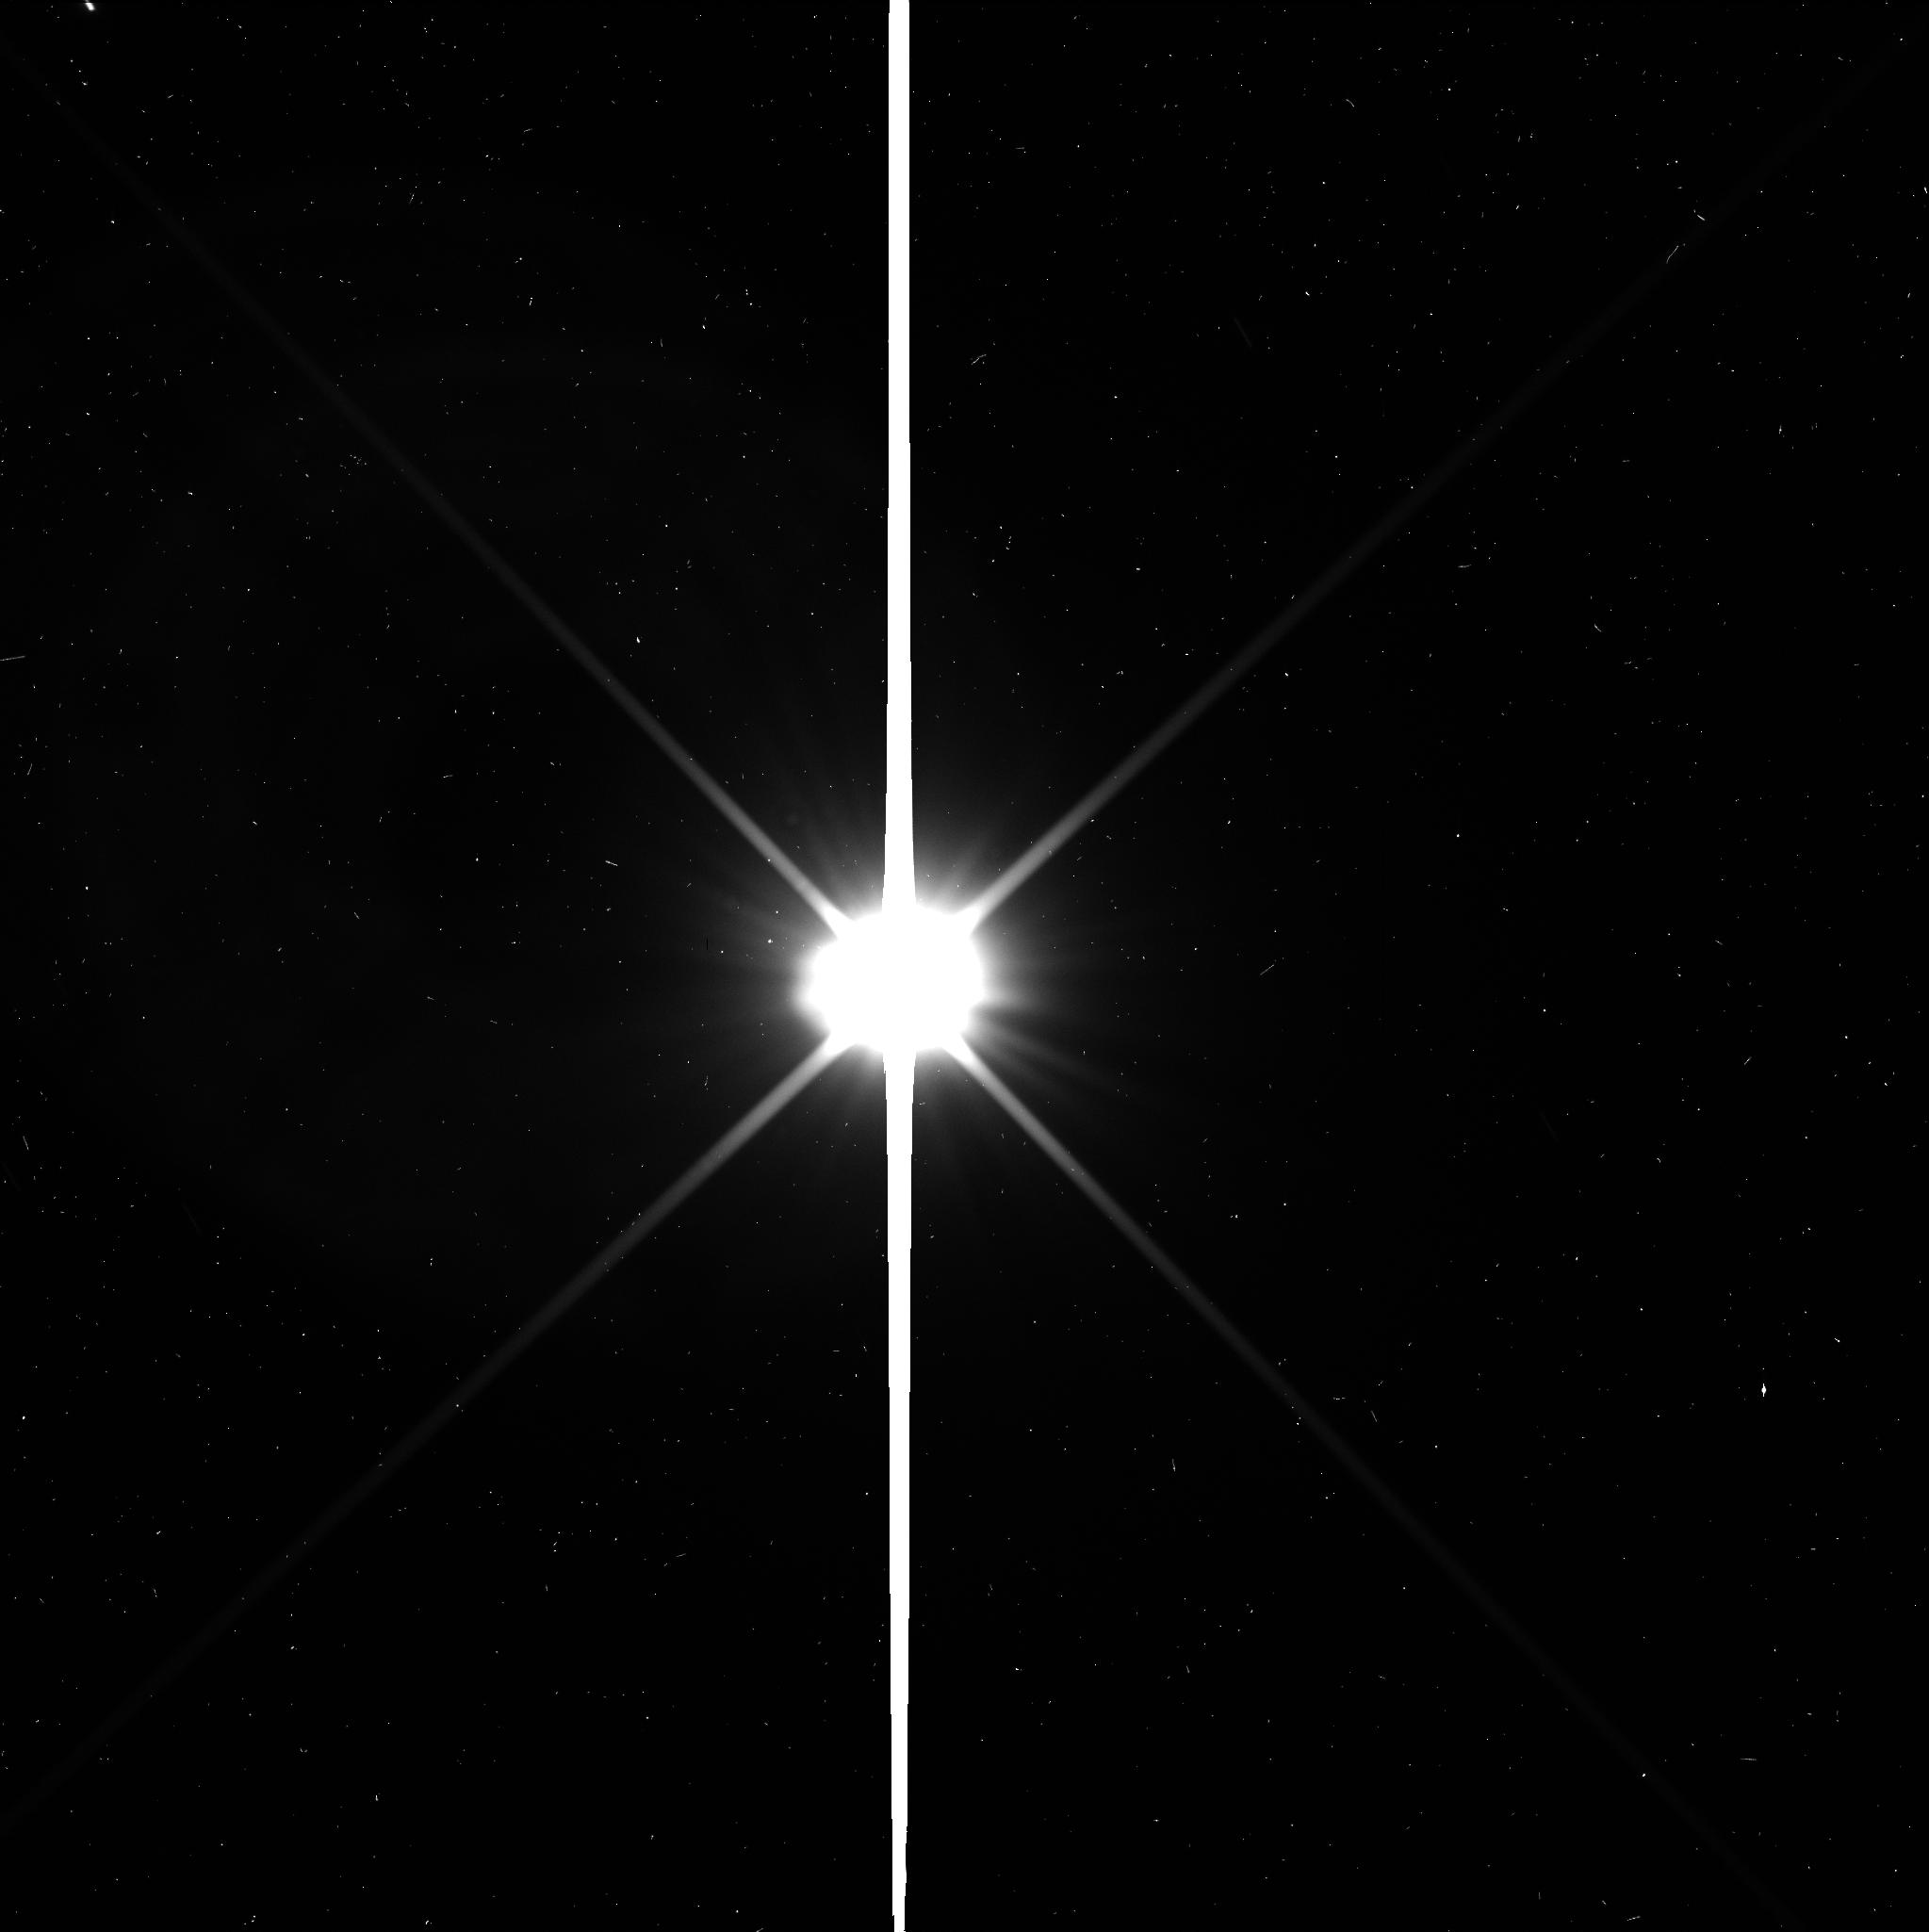
Target: CERES. Instrument: WFC3/UVIS. Filter: F350LP. Exposure: 2 min. Observation ID: icds01doq

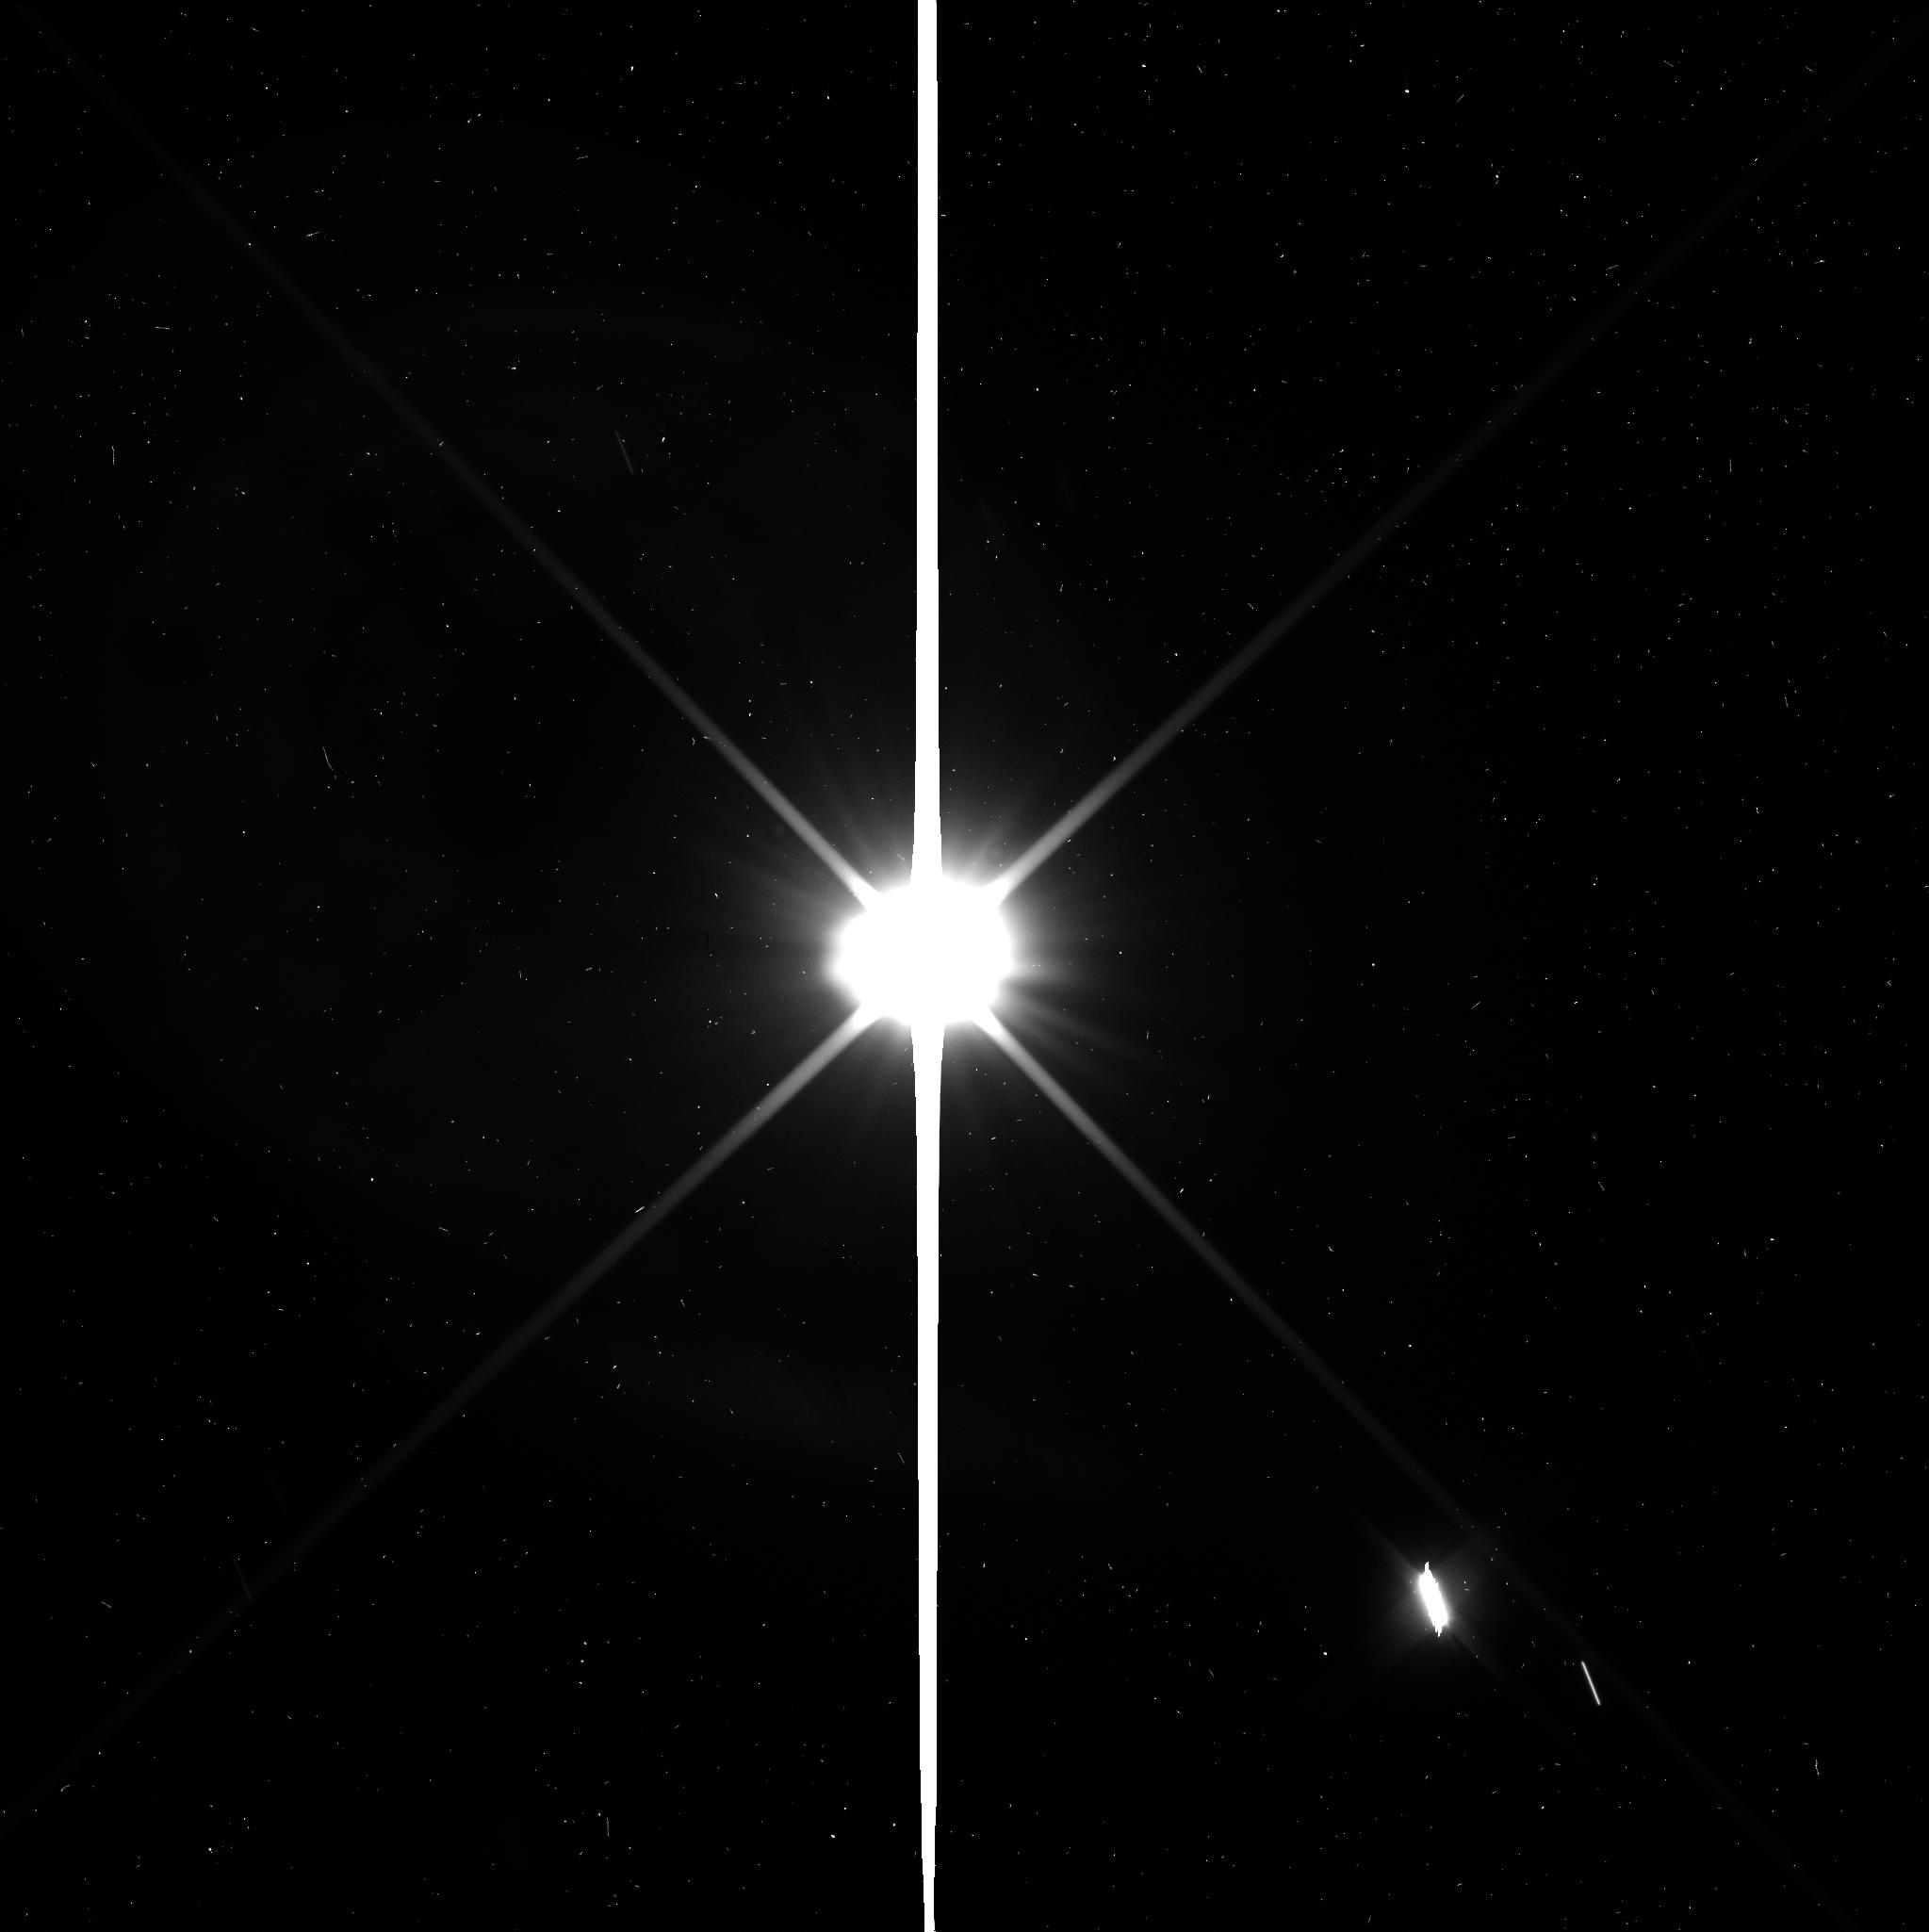
Target: CERES. Instrument: WFC3/UVIS. Filter: F350LP. Exposure: 2 min. Observation ID: icds02jbq

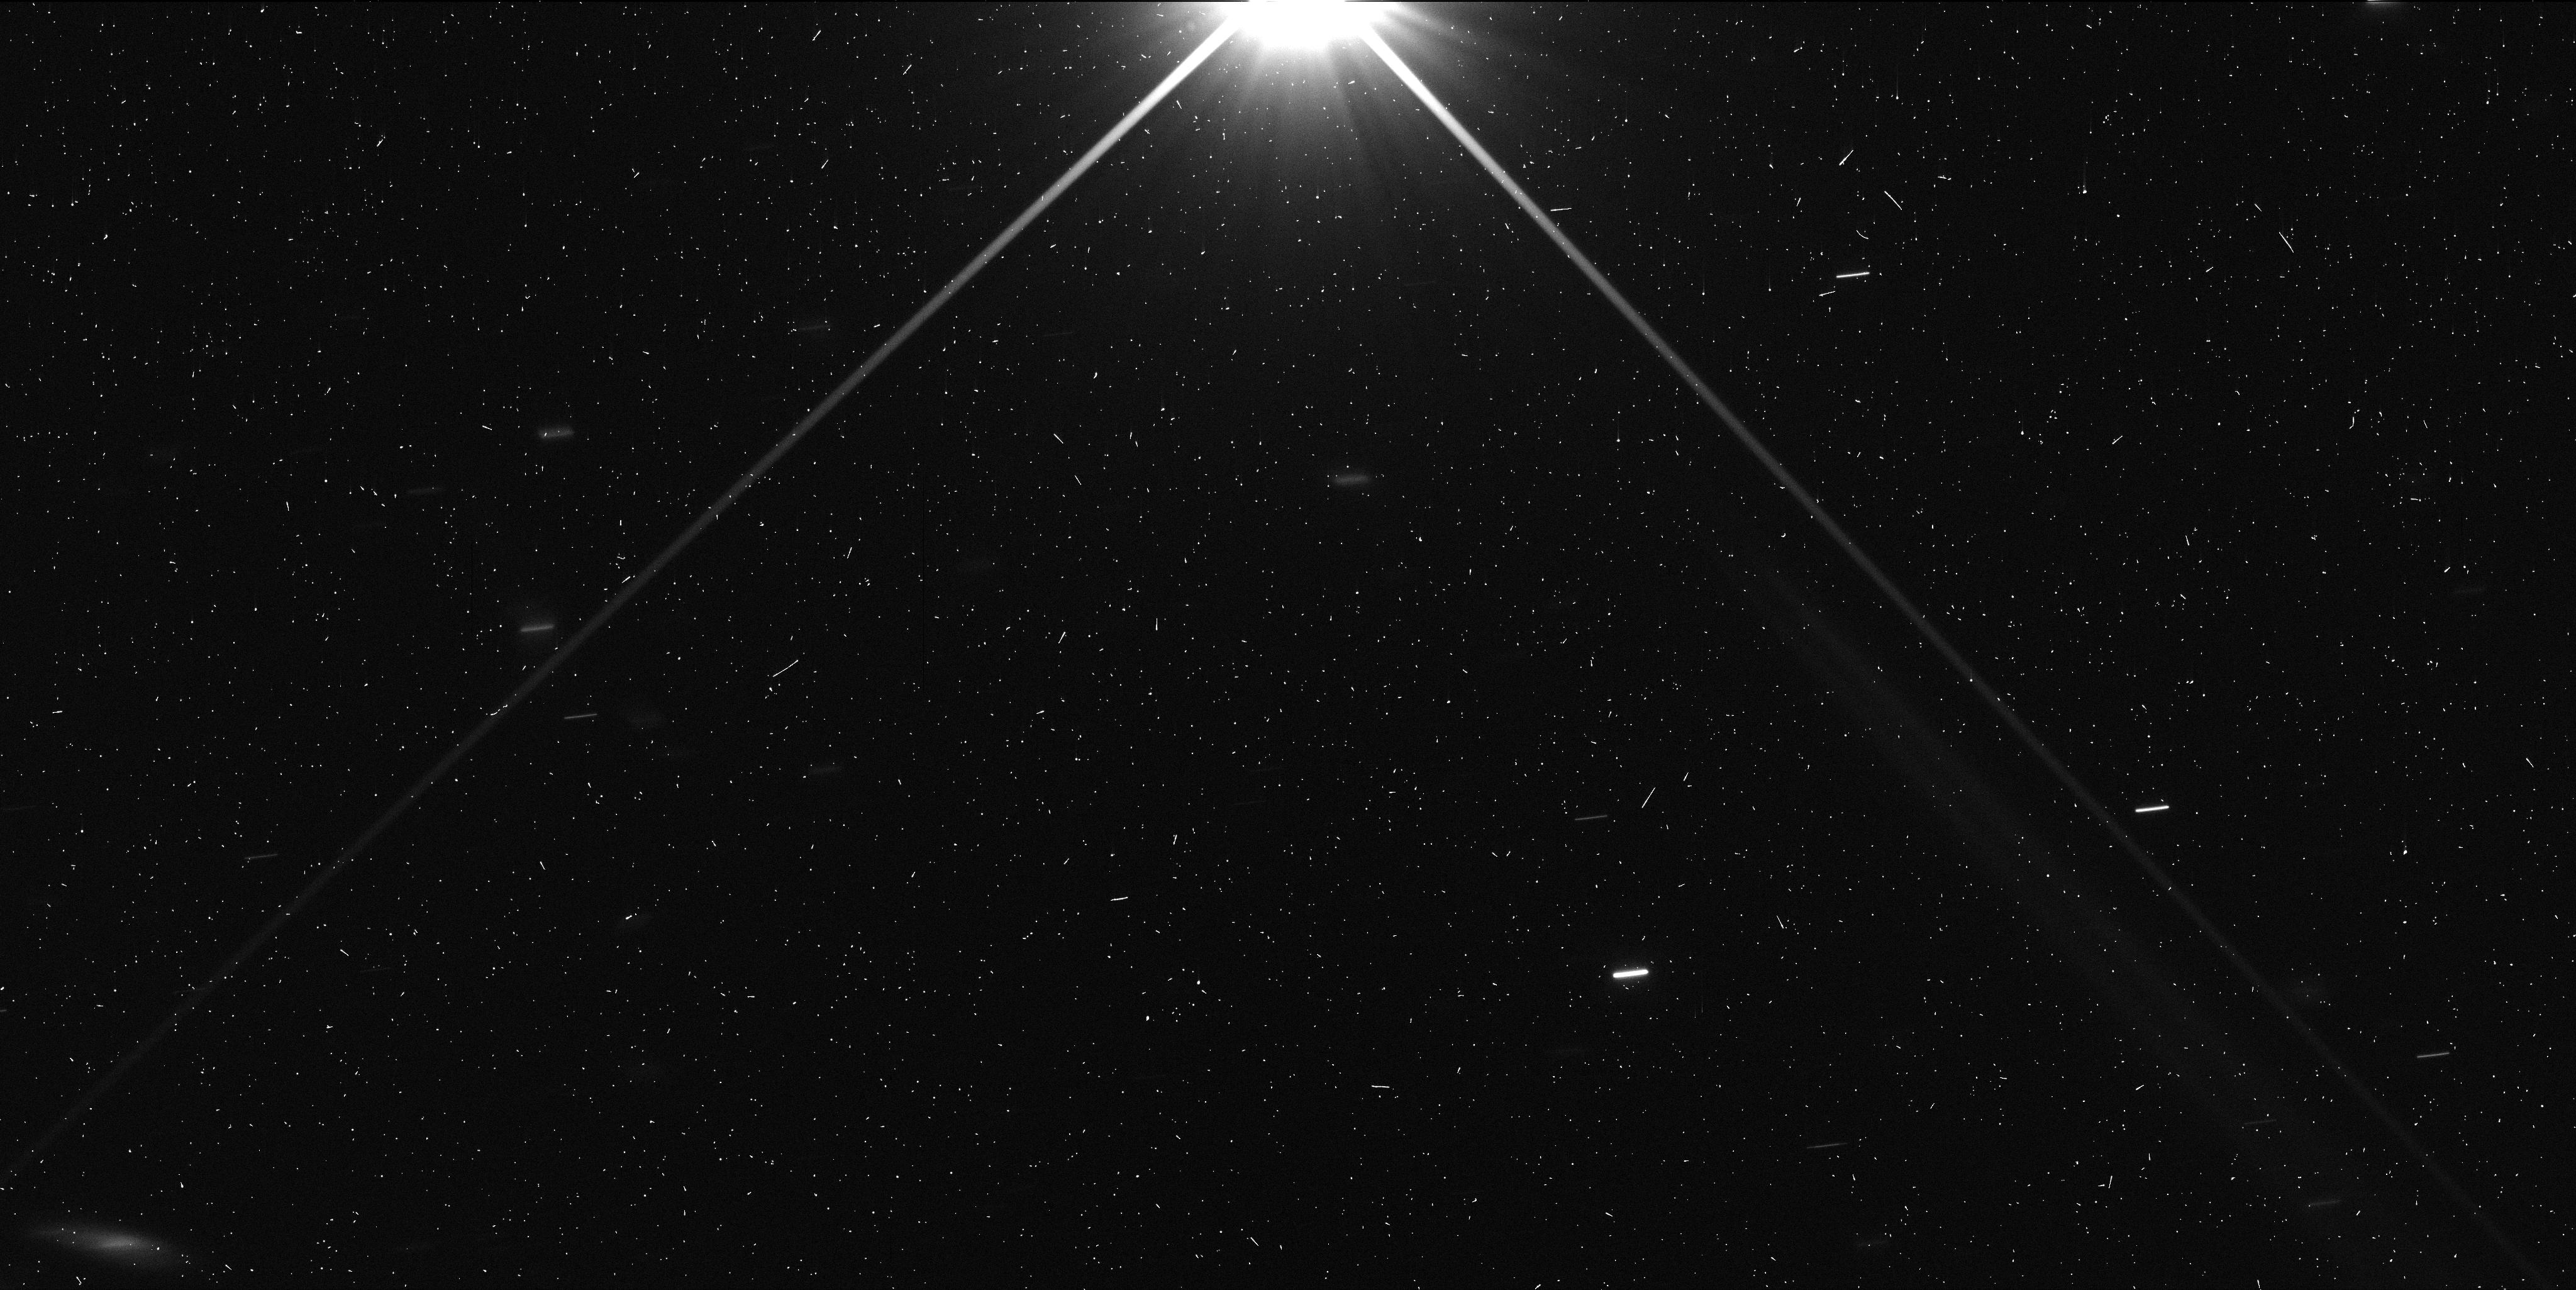
Target: CERES. Instrument: WFC3/UVIS. Filter: F350LP. Exposure: 3 min. Observation ID: icds04e7q

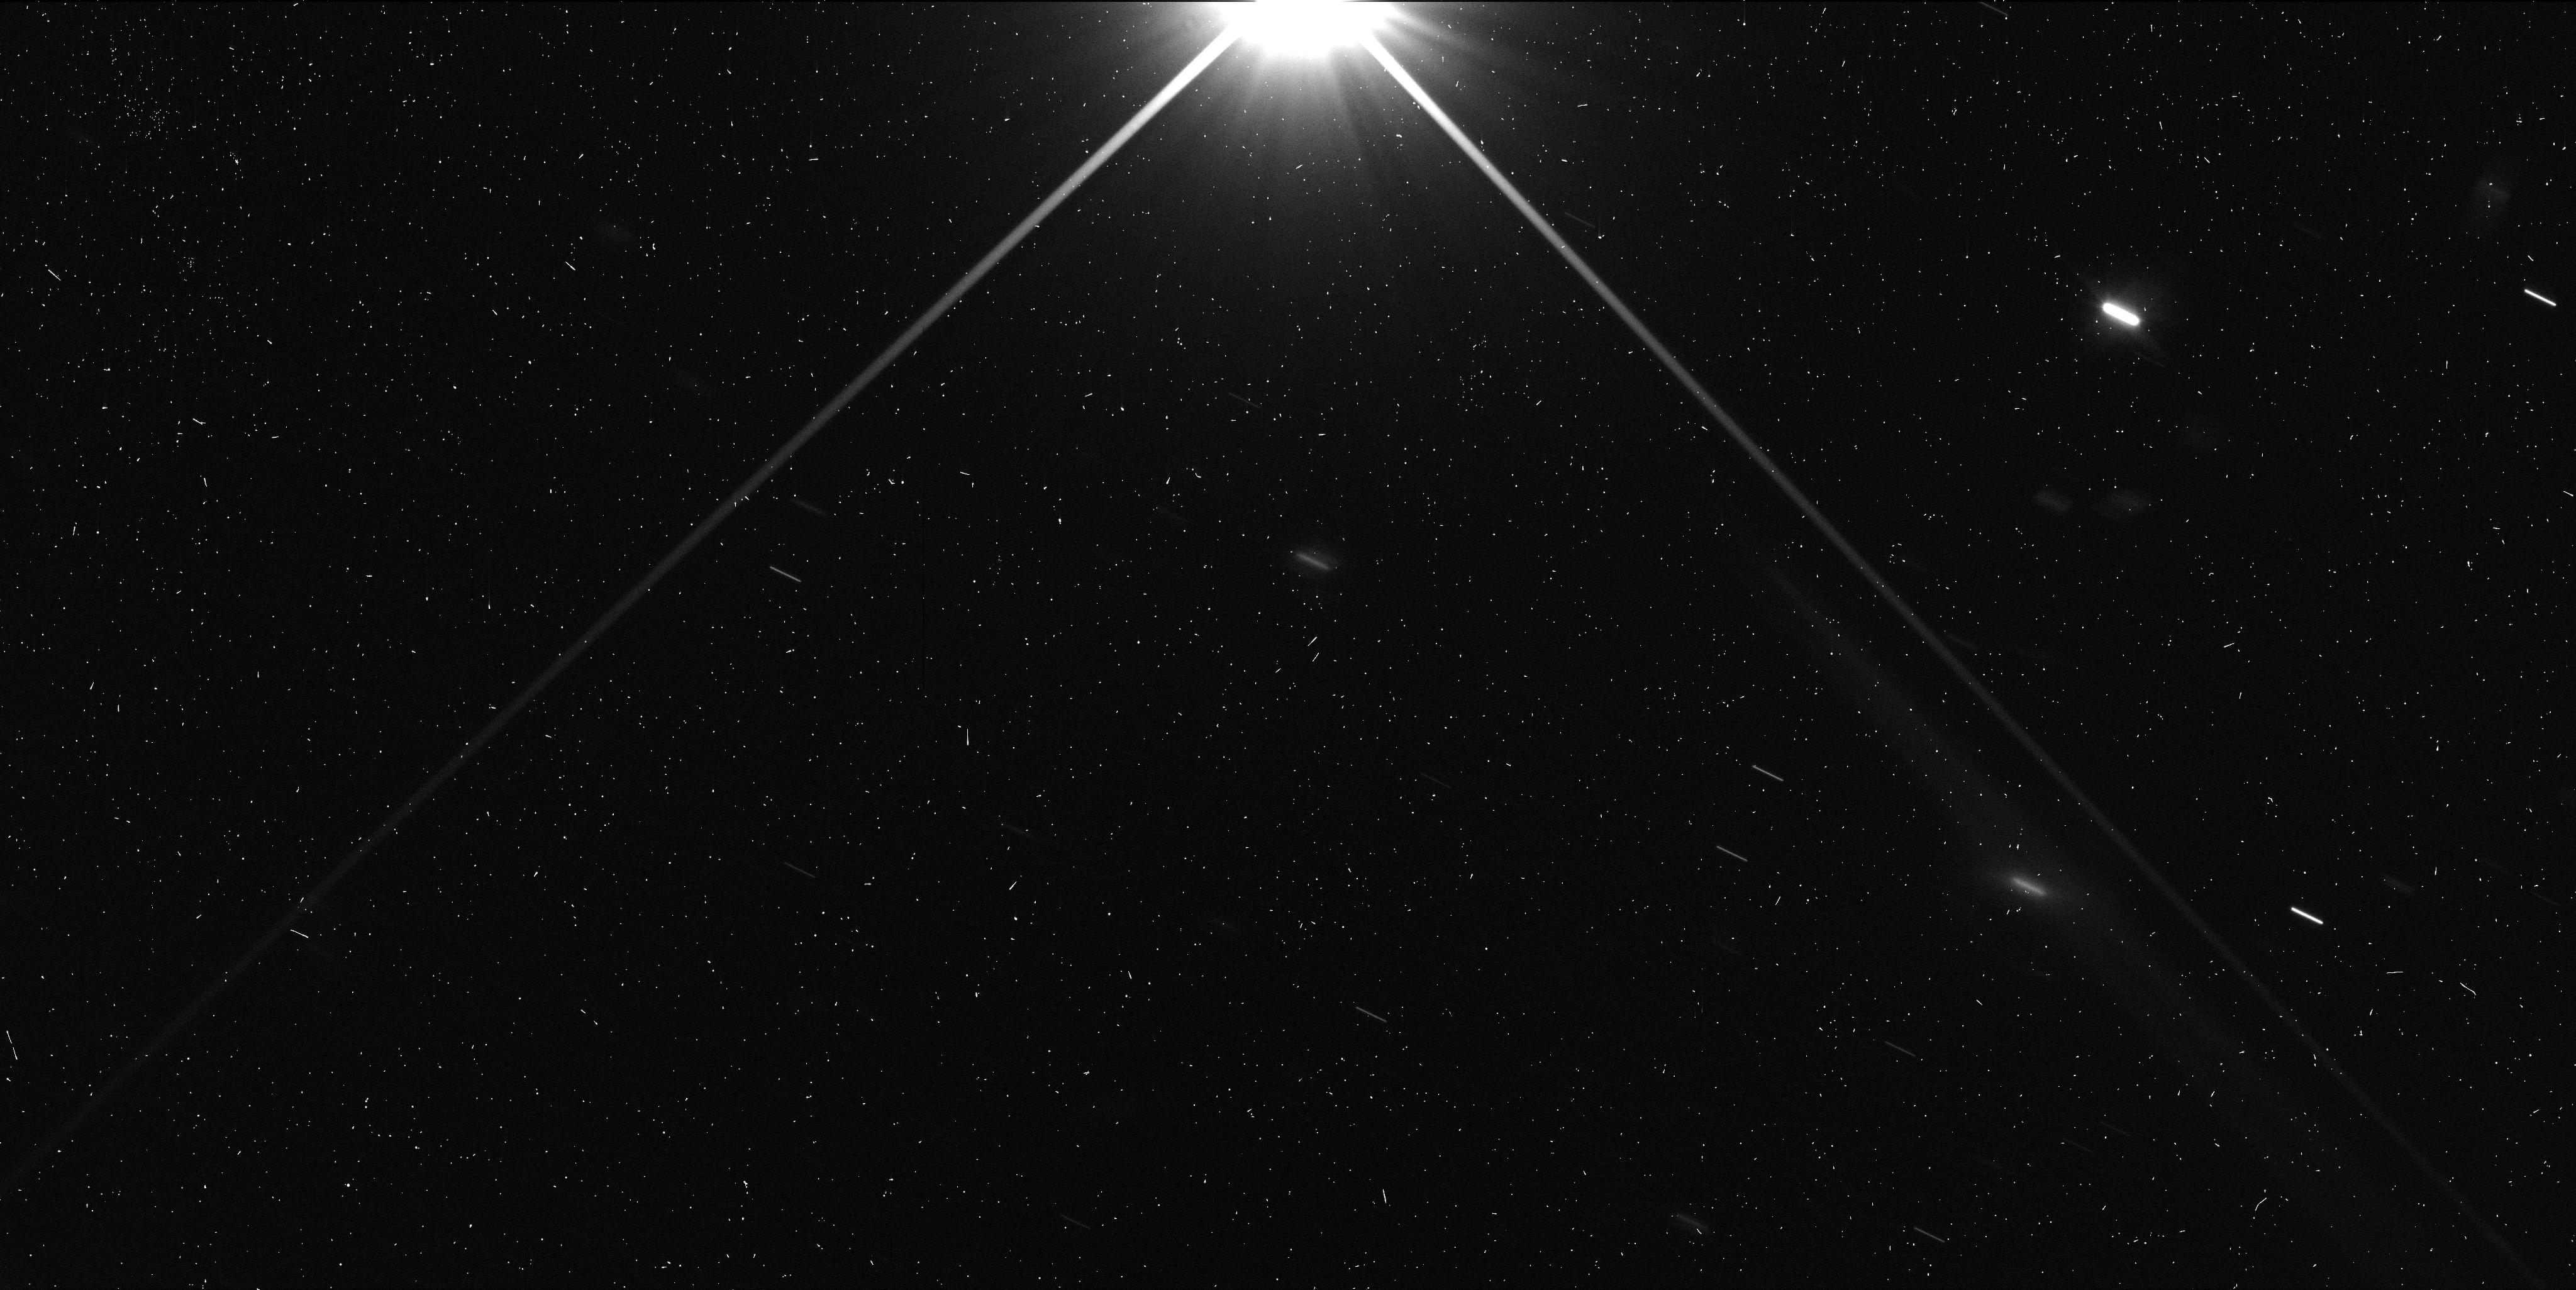
Target: CERES. Instrument: WFC3/UVIS. Filter: F350LP. Exposure: 3 min. Observation ID: icds03mxq

Searching for Satellites of Ceres: Support for the Dawn Mission (PI: Schmidt, Britney Elyce)

The existence of satellites, or lack thereof, around Ceres is of great interest to the Dawn mission, which is currently en route to Ceres and will arrive in February 2015. The Dawn spacecraft will orbit Ceres at altitudes of 1180 to 6400 km, well within the satellite stability region. The final opportunity for observations of Ceres with HST prior to Dawns arrival occurs in April 2014, when Ceres makes a close pass at opposition to Earth. In addition to providing additional targets for exciting physical studies by the Dawn instruments, satellites, if there were any, would substantially affect Dawns orbit planning in order to accommodate observations and ensure spacecraft safety. For example, detection of satellites would allow this program to derive a more accurate measurement of the mass of Ceres, which is important for the mission planners to determine the orbit of spacecraft. With the observation planning process already underway, early detection of satellites will provide sufficient time to adapt mission plans to be able to observe any satellites on ingress or during the mapping orbits. Timing is particularly important, since the spacecraft now has use of only two reaction wheels, which is already impacting mission design, and which prevents Dawn from conducting its own deep satellite search as was accomplished prior to arrival at Vesta. Because of this, an HST survey is critical for Dawn operations at Ceres. Since satellite detection could require a change to the missions nominal orbital strategy and present risk from dust associated with any satellites, it is crucial to put Dawn in the best position to succeed.